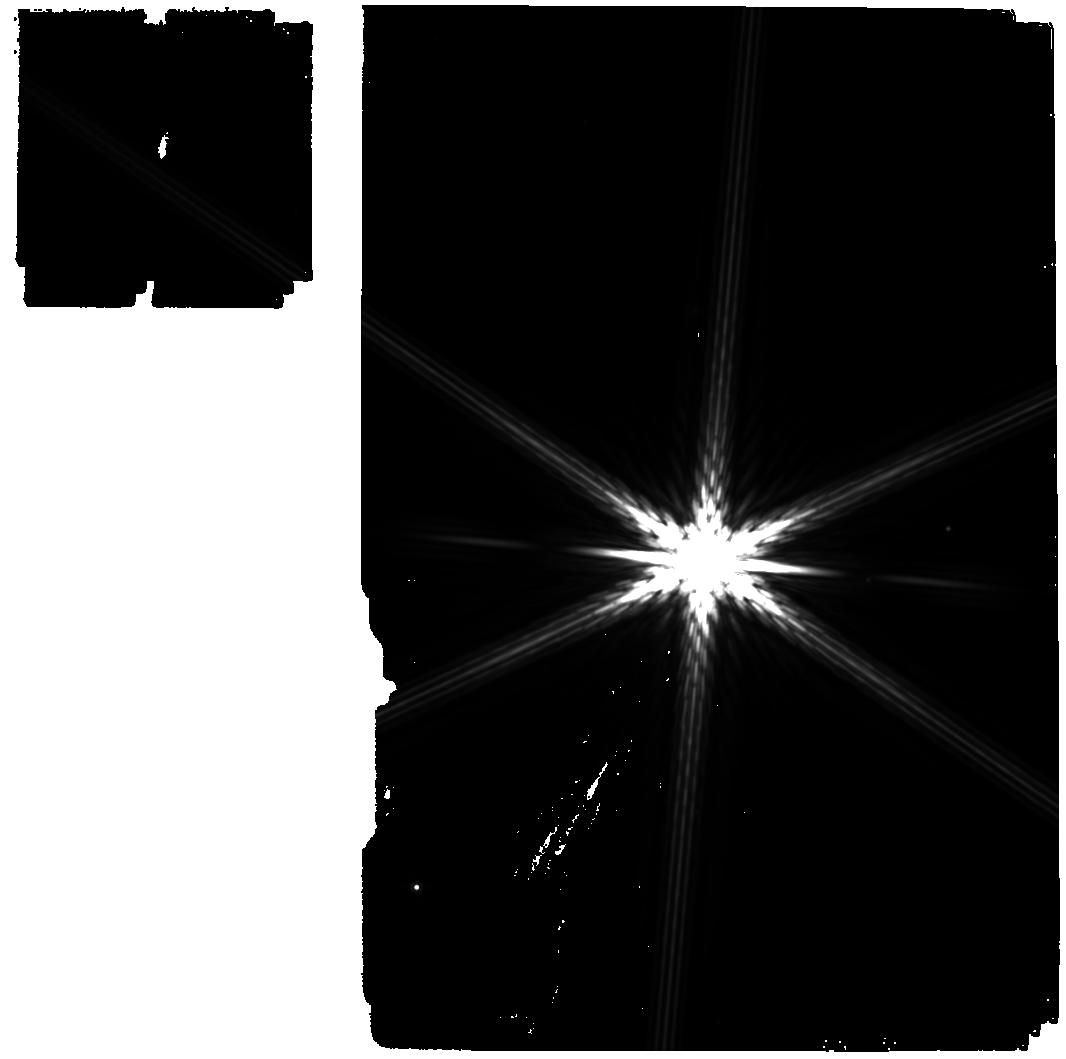
Target: -eps-Mus-test. Instrument: MIRI. Filter: F1000W. Exposure: 11 min. Observation ID: jw01618-o050_t006_miri_f1000w

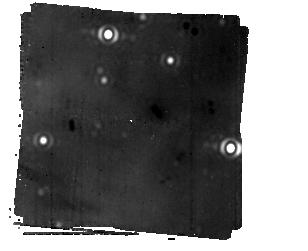
Target: ALPHACENOFFSET-5ARCSECBIN. Instrument: MIRI/CORON. Filter: F1550C+4QPM_1550. Exposure: 5.2 h. Observation ID: jw01618-c1006_t004_miri_f1550c-mask1550

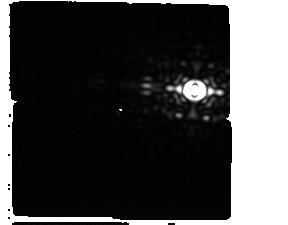
Target: Acen-Ofset--Star-G3. Instrument: MIRI/CORON. Filter: F1550C+4QPM_1550. Exposure: 2 min. Observation ID: jw01618-c1014_t016_miri_f1550c-mask1550

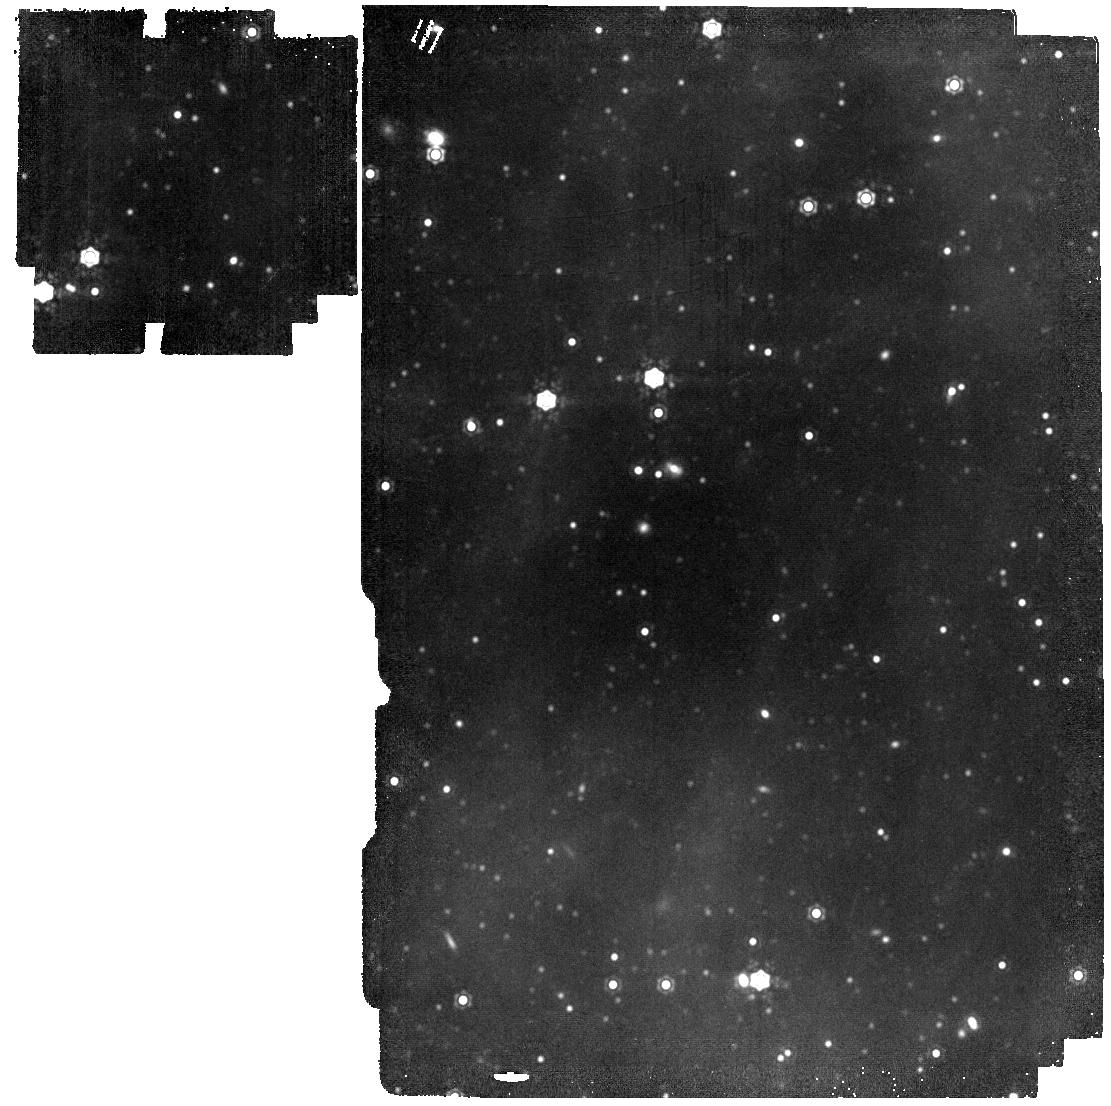
Target: NEW--ALF-CEN-BACKGROUND. Instrument: MIRI. Filter: F1500W. Exposure: 11 min. Observation ID: jw01618-o060_t007_miri_f1500w

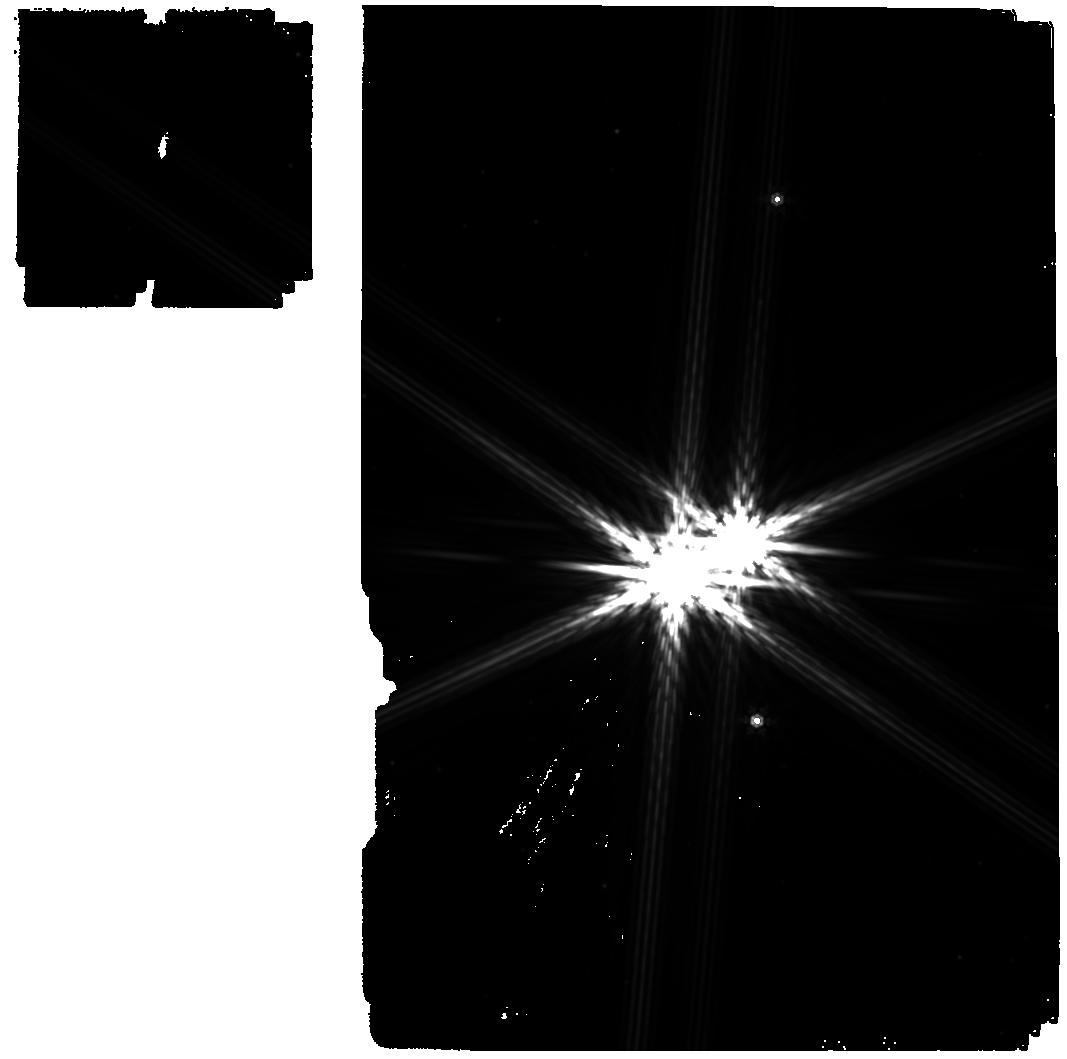
Target: -alf-Cen-test. Instrument: MIRI. Filter: F1000W. Exposure: 11 min. Observation ID: jw01618-o011_t005_miri_f1000w

Searching Our  Closest Stellar  Neighbor for Planets and Zodiacal Emission (PI: Beichman, Charles A.)

Alpha Centauri A is the closest solar-type star to the Sun and offers an unique opportunity to detect both a mature gas giant planet (consistent with existing radial velocity constraints) and a zodiacal dust cloud. A carefully planned observational sequence using the MIRI Coronagraph (F1550C) and innovative post-processing would be sensitive down to a radius limit of 0.5~0.7 R-Jupiter for planets within ~3 AU (~2.5”) around alpha Cen A where models predict a region of stablity against disruption by alpha Cen B. These same observations would be sensitive to a level of zodiacal emission only a few times brighter than that of the Sun’s, an unprecedented level not even achieved by ground based interferometers. The proposed observations would probe the limit of JWST high contrast imaging on a star that offers the best chance for the ultimate detection of Earth analogs by future ground and/or space based facilities. The experiment is admittedly high risk, but the prospect of directly imaging a planet around our closest stellar neighbor is an exciting one.